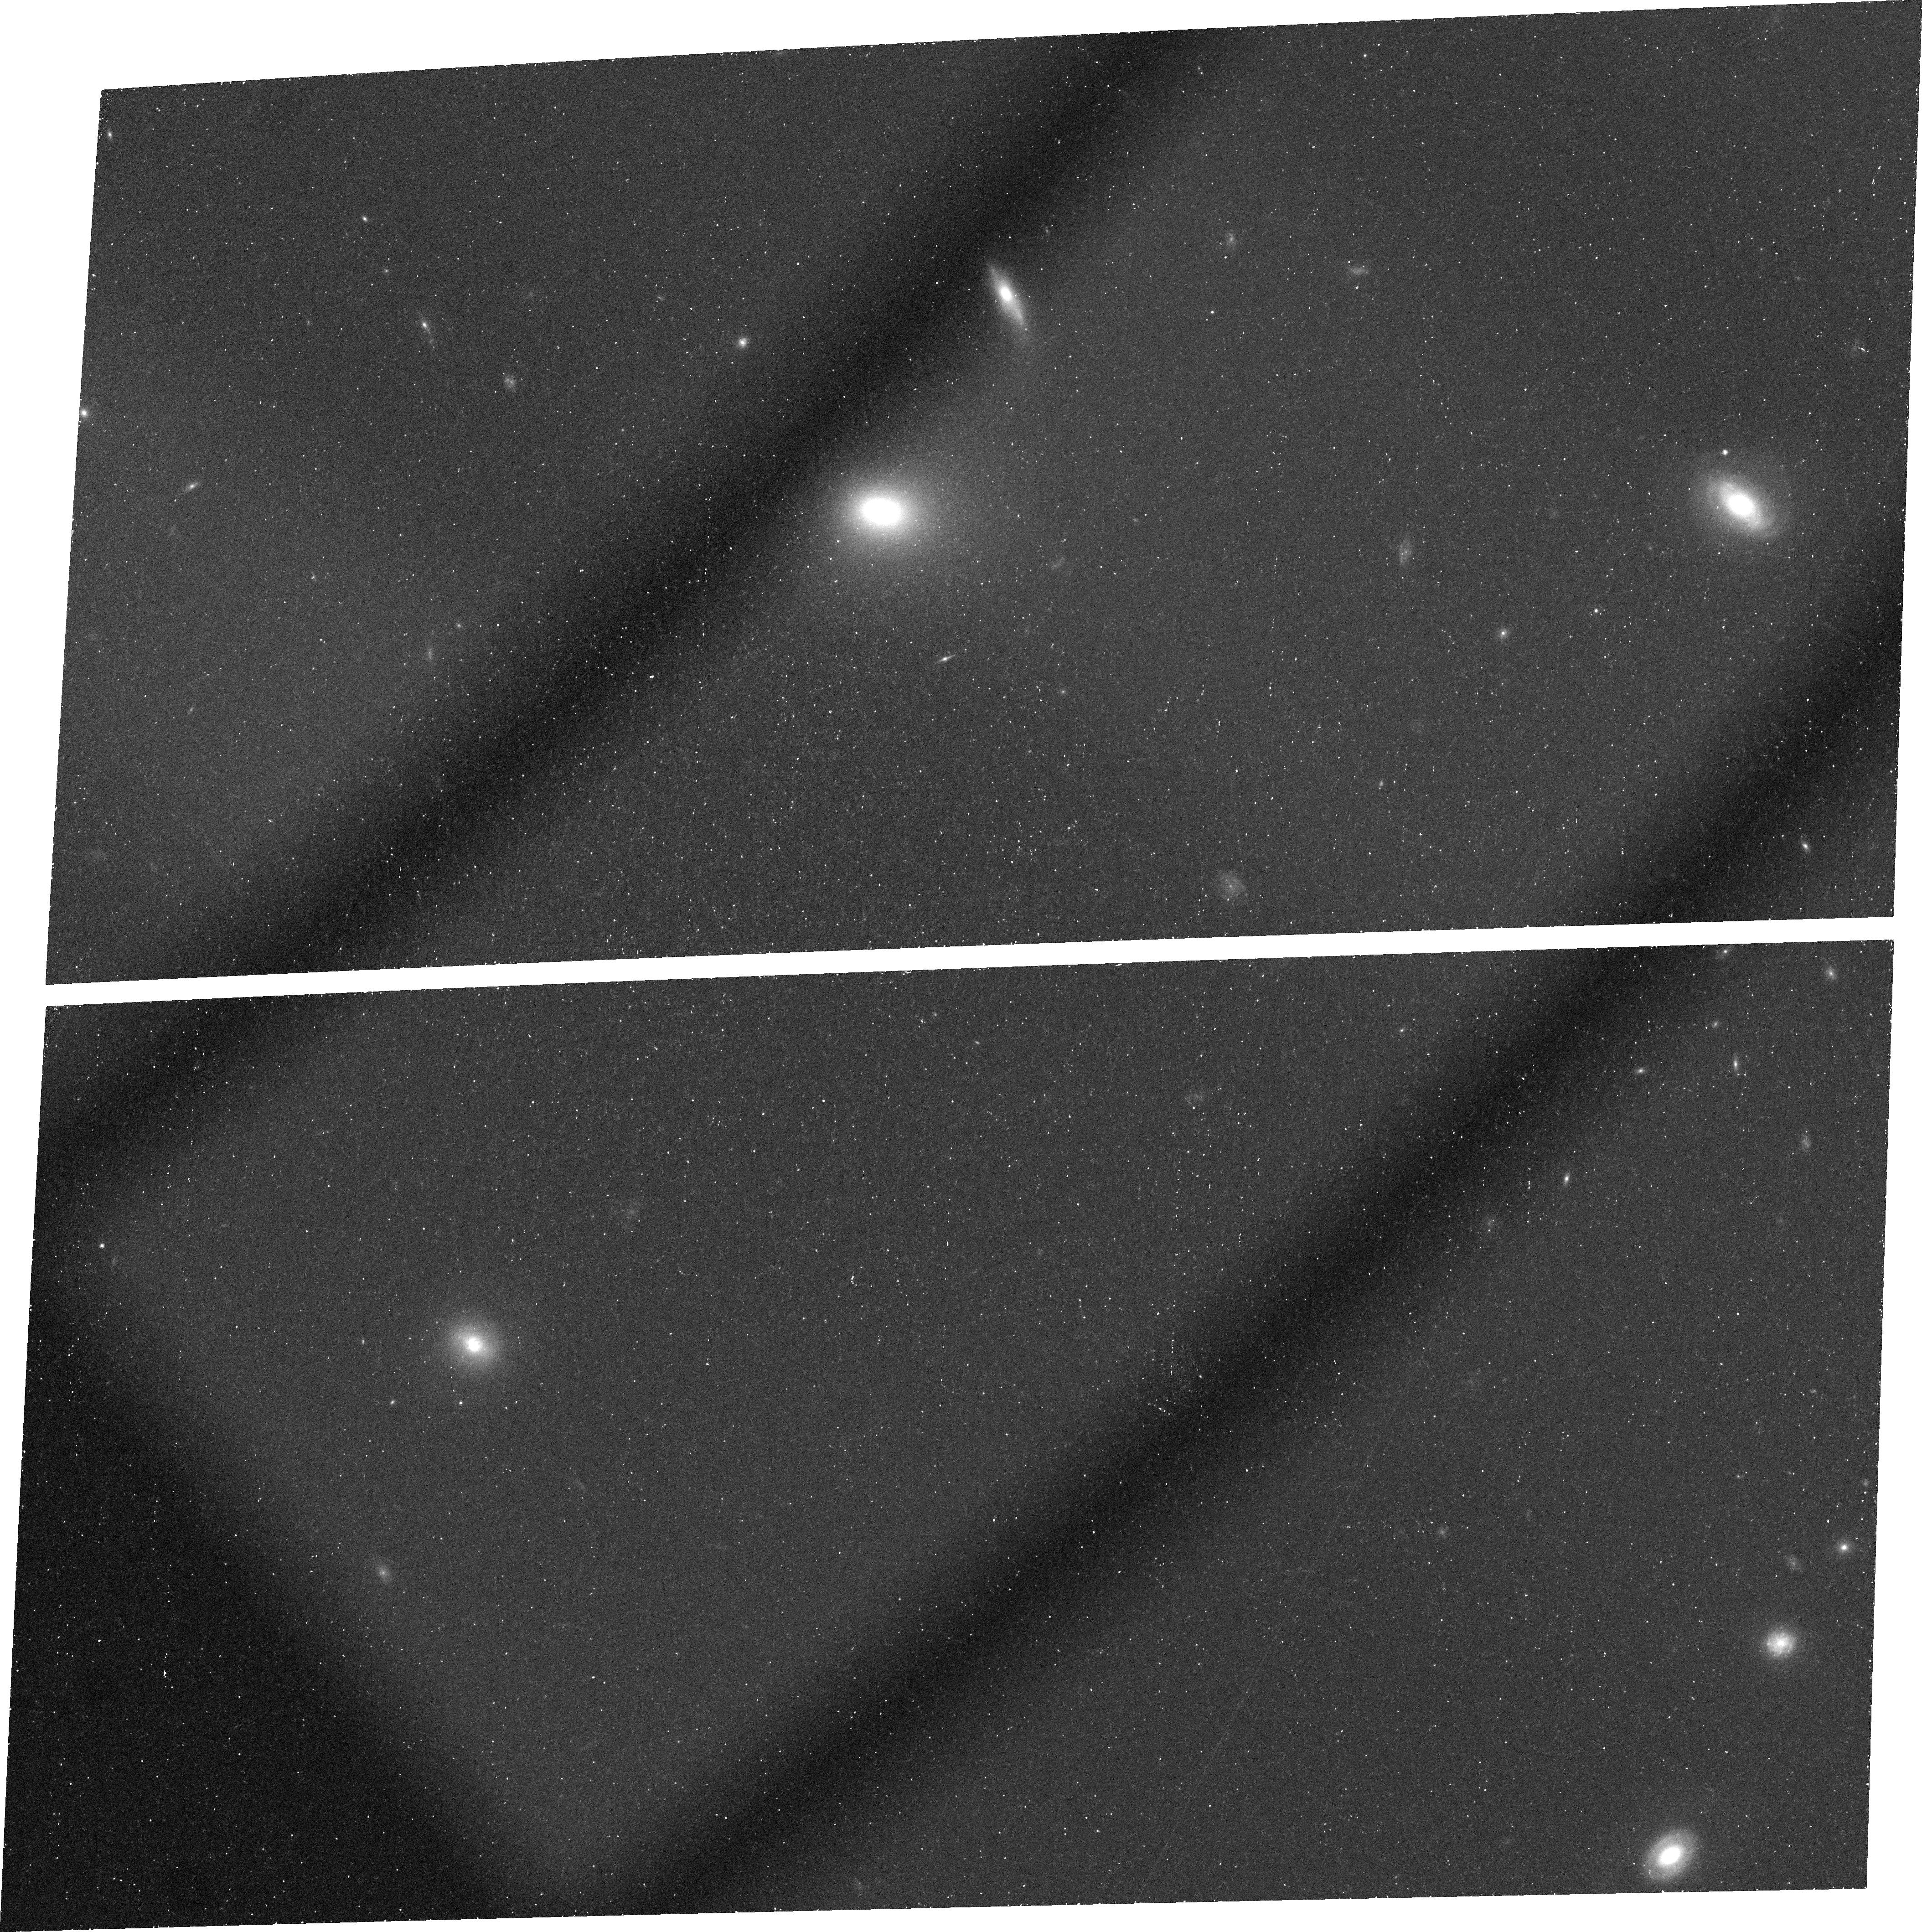
Target: SDSSJ1148+5251
Instrument: ACS/WFC
Filter: FR716N
Exposure: 44 min
Observation ID: j8no01010

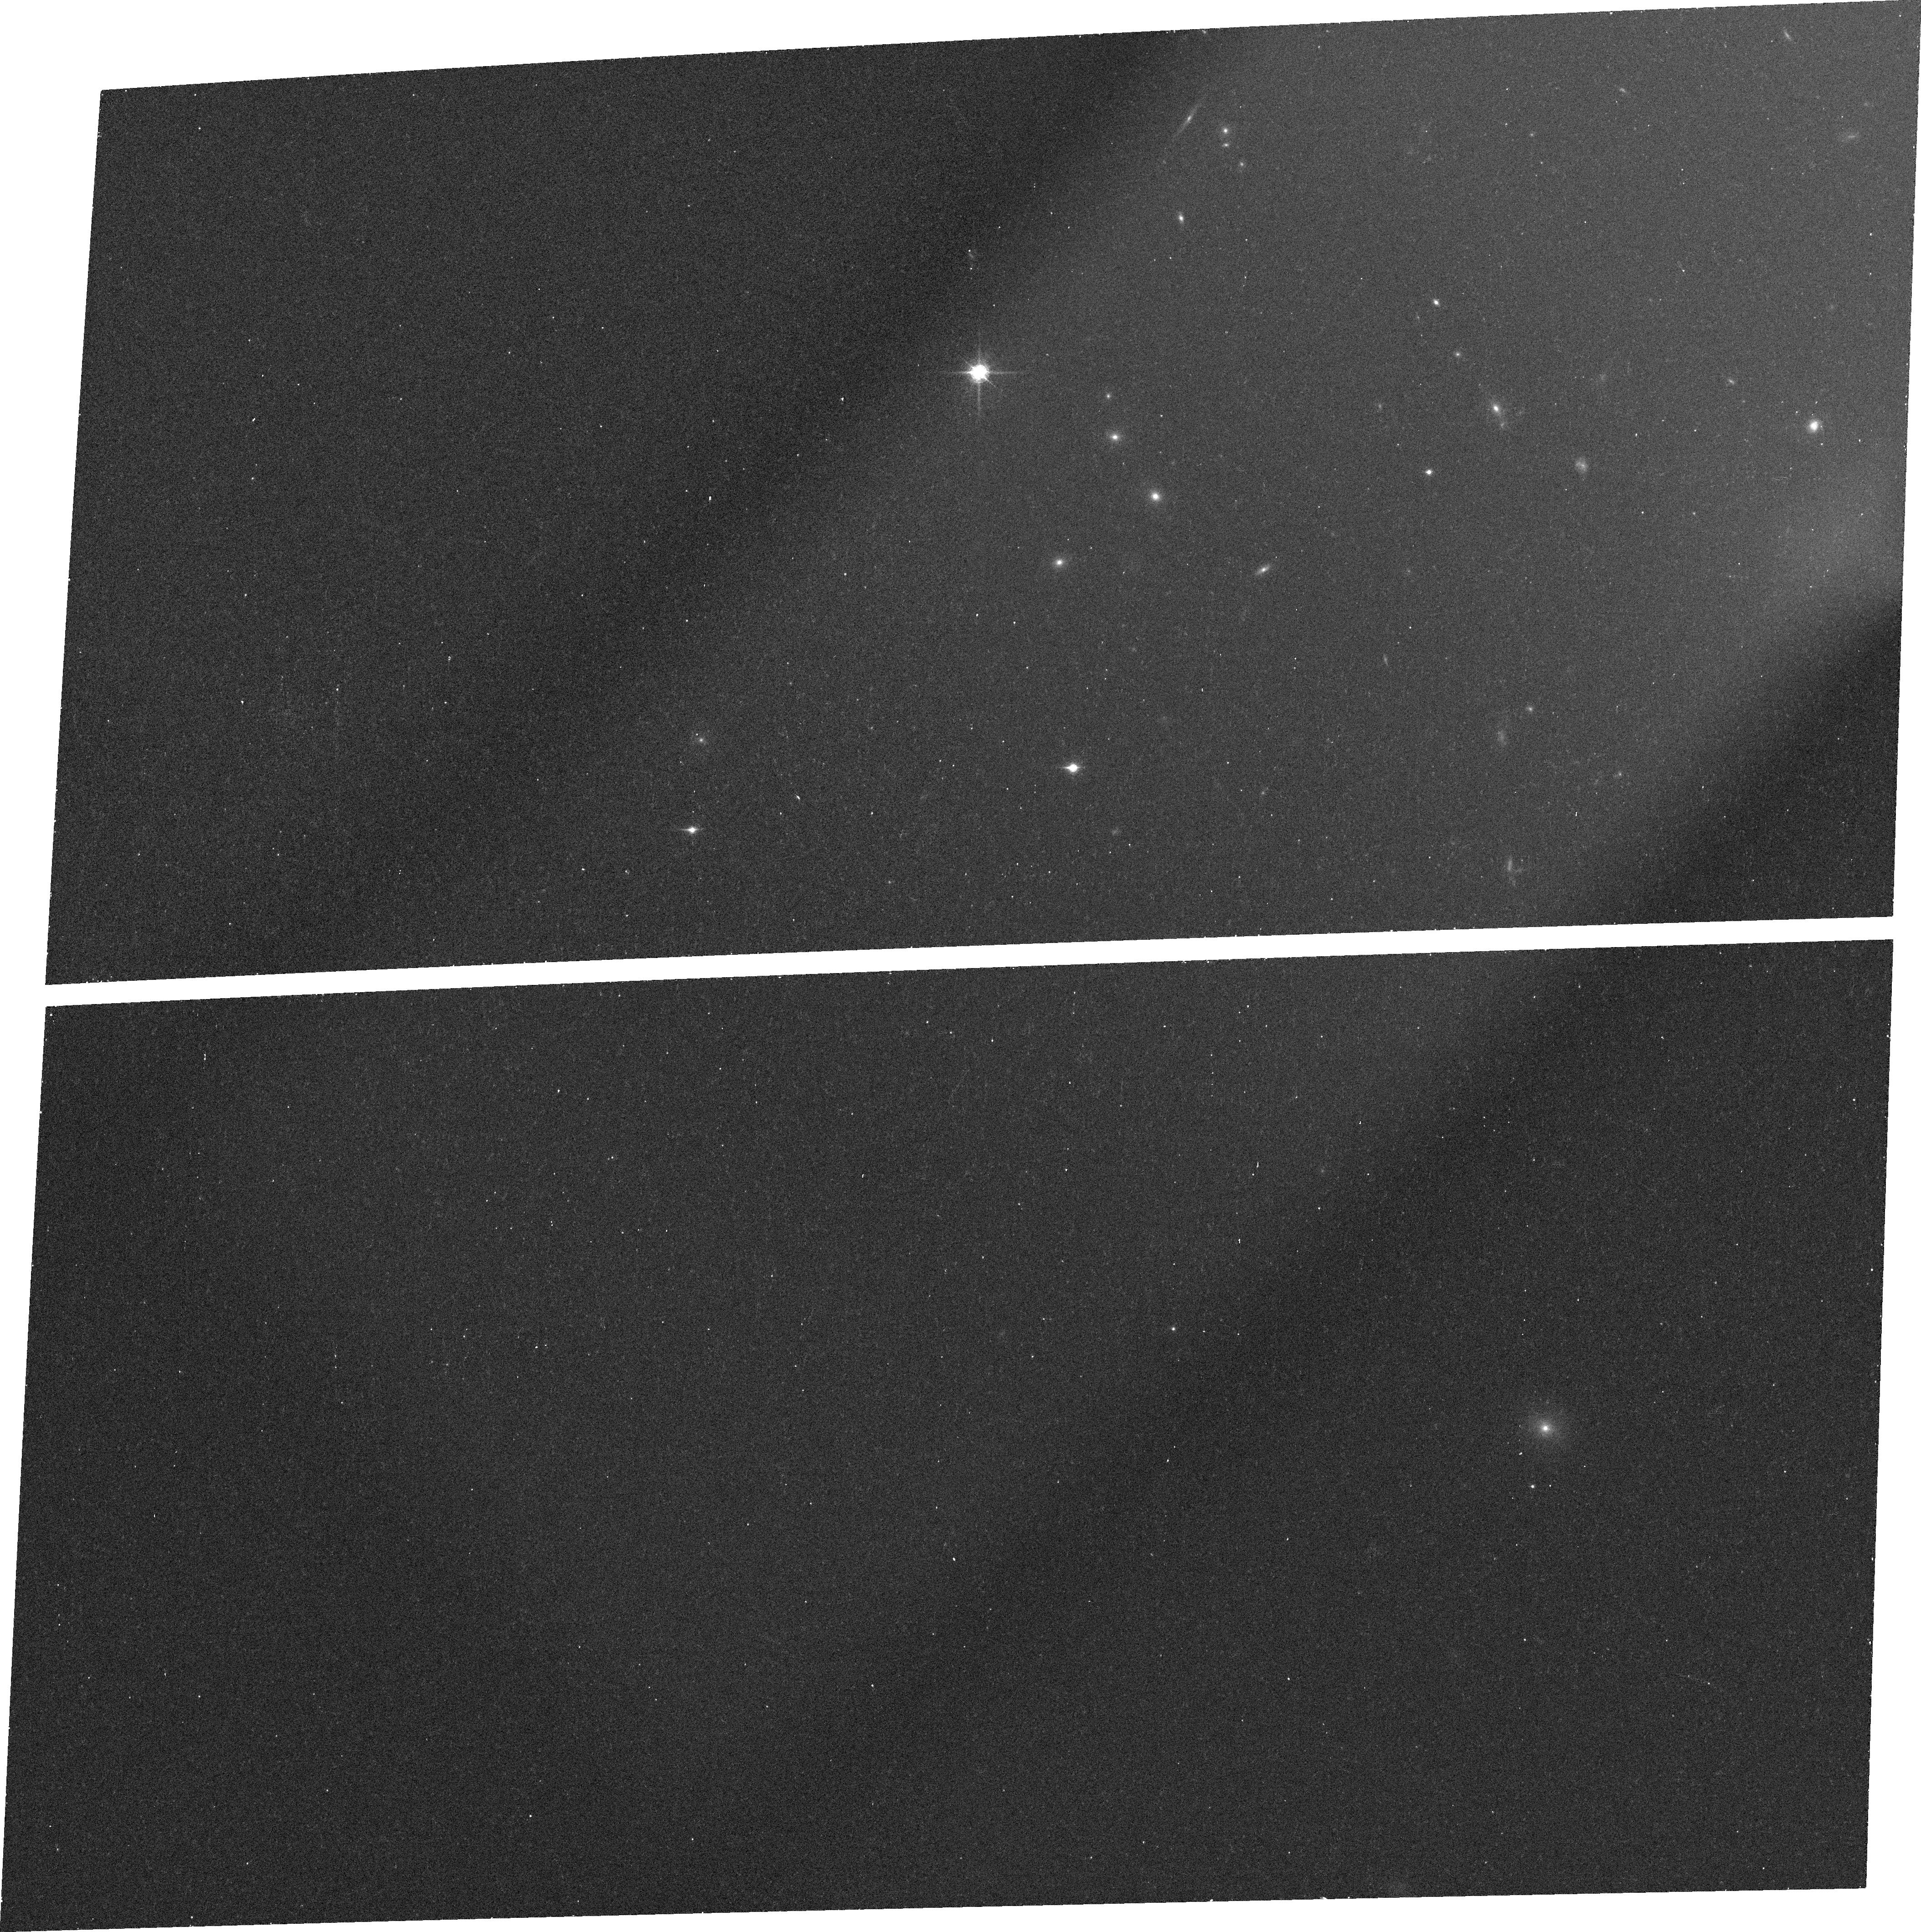
Target: SDSSJ1148+5251
Instrument: ACS/WFC
Filter: FR914M
Exposure: 12 min
Observation ID: j8no01030

Leaky IGM at z=6 or Lyman Alpha Galaxy at z=5? (PI: White, Richard L.)

We propose to image the z=6.4 quasar SDSS J1148+5251 with the ACS using a narrow-band ramp filter in the Lyman Beta Gunn-Peterson absorption trough. The observations will distinguish between two possible explanations for several weak emission features seen in a long-exposure Keck spectrum. Either there are high-ionization bubbles in the IGM at z=6 that allow light from the quasar to leak through the Lyman Beta forest, or there is an intervening Lyman alpha emitting galaxy at z=5 (as suggested by C IV absorption at the same redshift.) If there is a galaxy, it may be associated with a lensing mass concentration at z=5.